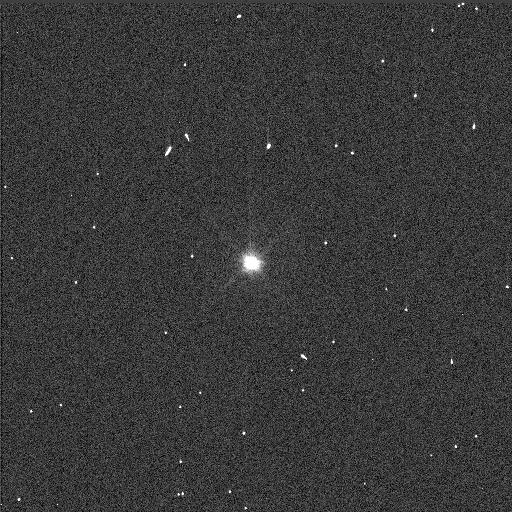
Target: PATROCLUS
Instrument: WFC3/UVIS
Filter: F555W
Exposure: 1 min
Observation ID: idf503uyq

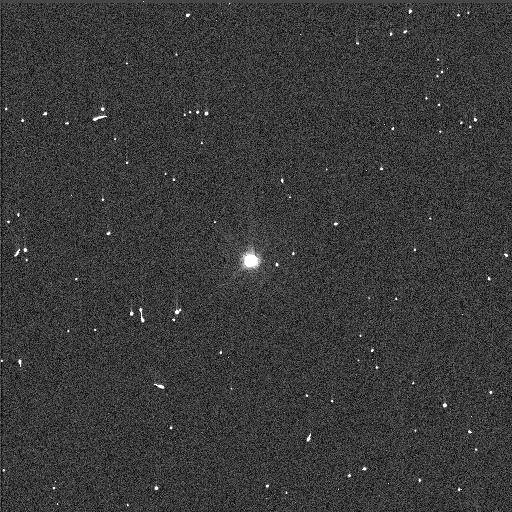
Target: PATROCLUS
Instrument: WFC3/UVIS
Filter: F438W
Exposure: 3 min
Observation ID: idf501dcq

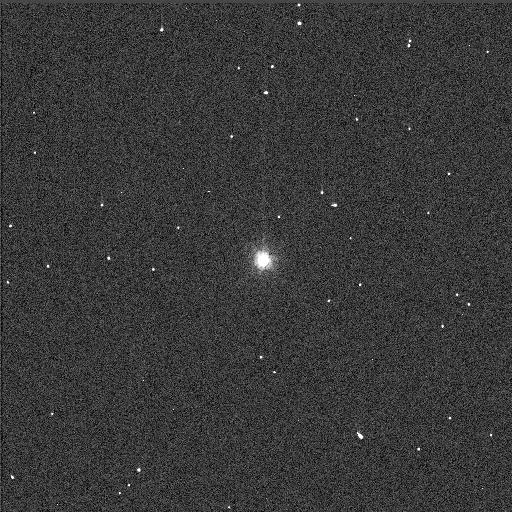
Target: PATROCLUS
Instrument: WFC3/UVIS
Filter: F814W
Exposure: 1 min
Observation ID: idf504j8q

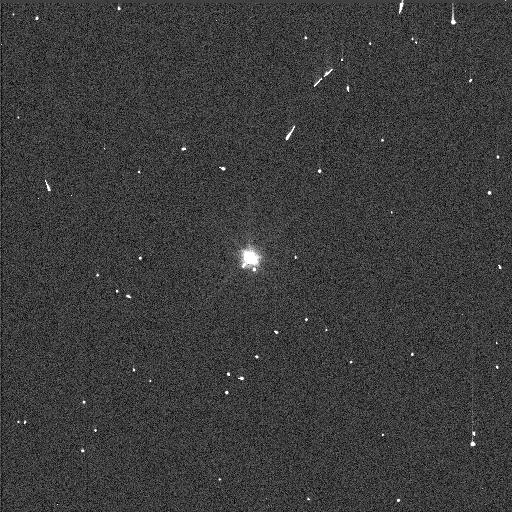
Target: PATROCLUS
Instrument: WFC3/UVIS
Filter: F555W
Exposure: 1 min
Observation ID: idf505mfq

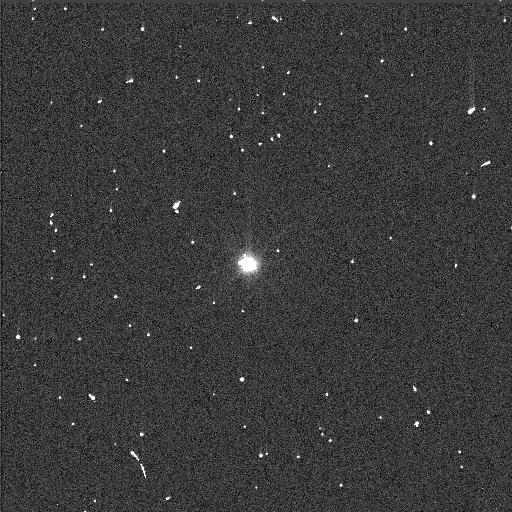
Target: PATROCLUS
Instrument: WFC3/UVIS
Filter: F555W
Exposure: 1 min
Observation ID: idf501d3q

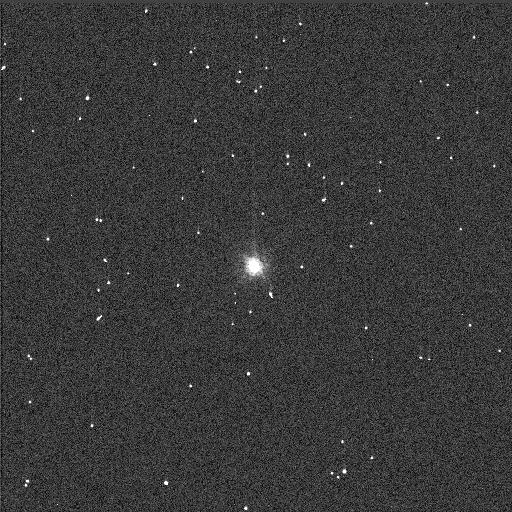
Target: PATROCLUS
Instrument: WFC3/UVIS
Filter: F814W
Exposure: 1 min
Observation ID: idf502ghq

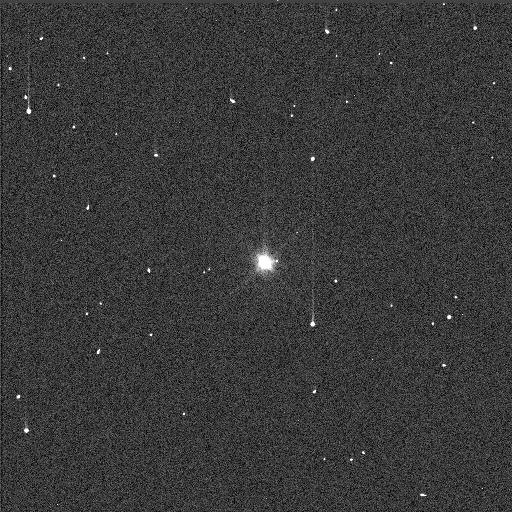
Target: PATROCLUS
Instrument: WFC3/UVIS
Filter: F555W
Exposure: 1 min
Observation ID: idf504ixq

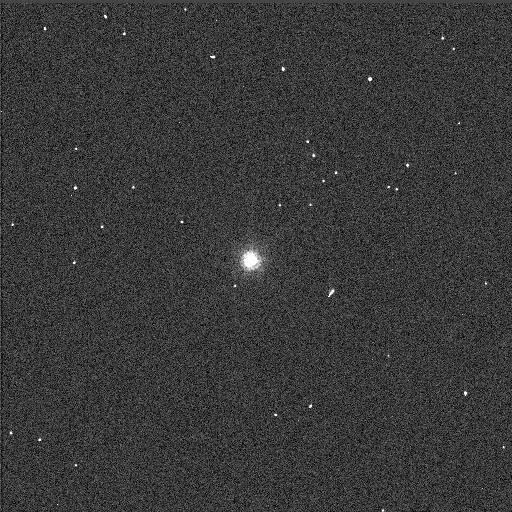
Target: PATROCLUS
Instrument: WFC3/UVIS
Filter: F814W
Exposure: 1 min
Observation ID: idf501ddq

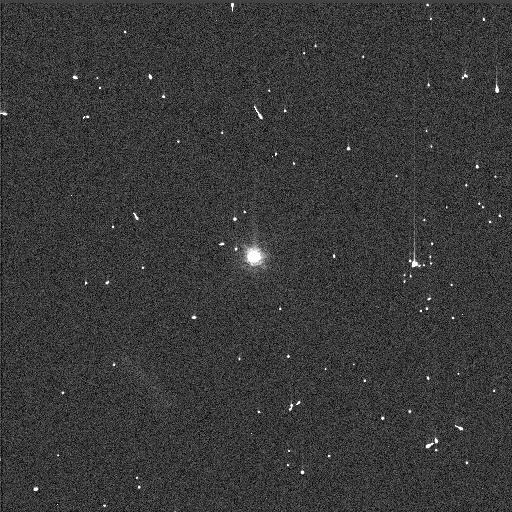
Target: PATROCLUS
Instrument: WFC3/UVIS
Filter: F814W
Exposure: 1 min
Observation ID: idf505mqq

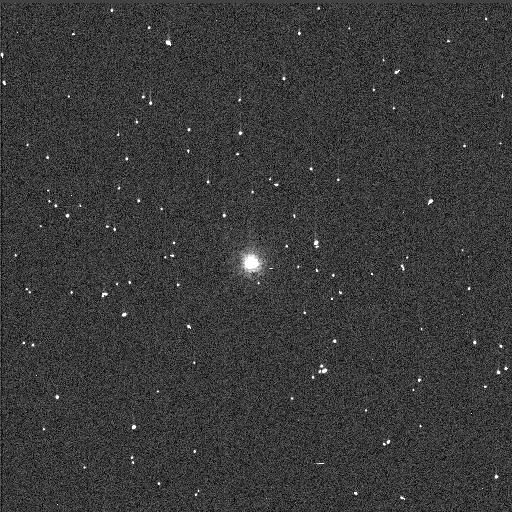
Target: PATROCLUS
Instrument: WFC3/UVIS
Filter: F814W
Exposure: 1 min
Observation ID: idf503vcq

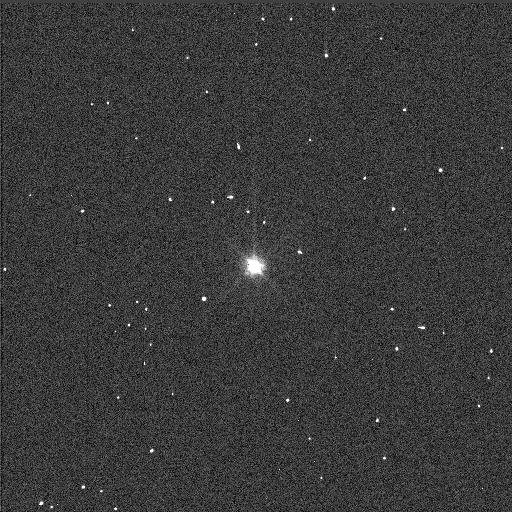
Target: PATROCLUS
Instrument: WFC3/UVIS
Filter: F555W
Exposure: 1 min
Observation ID: idf502g9q

Orbit of the Patroclus-Menoetius Binary, a Lucy Mission Target (PI: Noll, Keith S.)

We are proposing to observe Trojan binary asteroid (617) Patroclus-Menoetius, one of the targets of the Lucy mission. Lucy was selected as the next Discovery mission on January 4, 2017, for launch in October 2021. Observations this year are needed to establish the mutual orbit of the binary, which is of critical importance for mission planning. The mutual orbit phase is essentially undetermined from the accumulation of orbit period uncertainty since last measured in 2010. Orbital phase is needed in order to be able to predict the timing of mutual events that will begin late in 2017. These mutual events are essential to planning for the Lucy mission, especially in establishing the precise orientation of the mutual orbit plane and ascending node that is critical to early planning for flyby encounter design and capabilities.